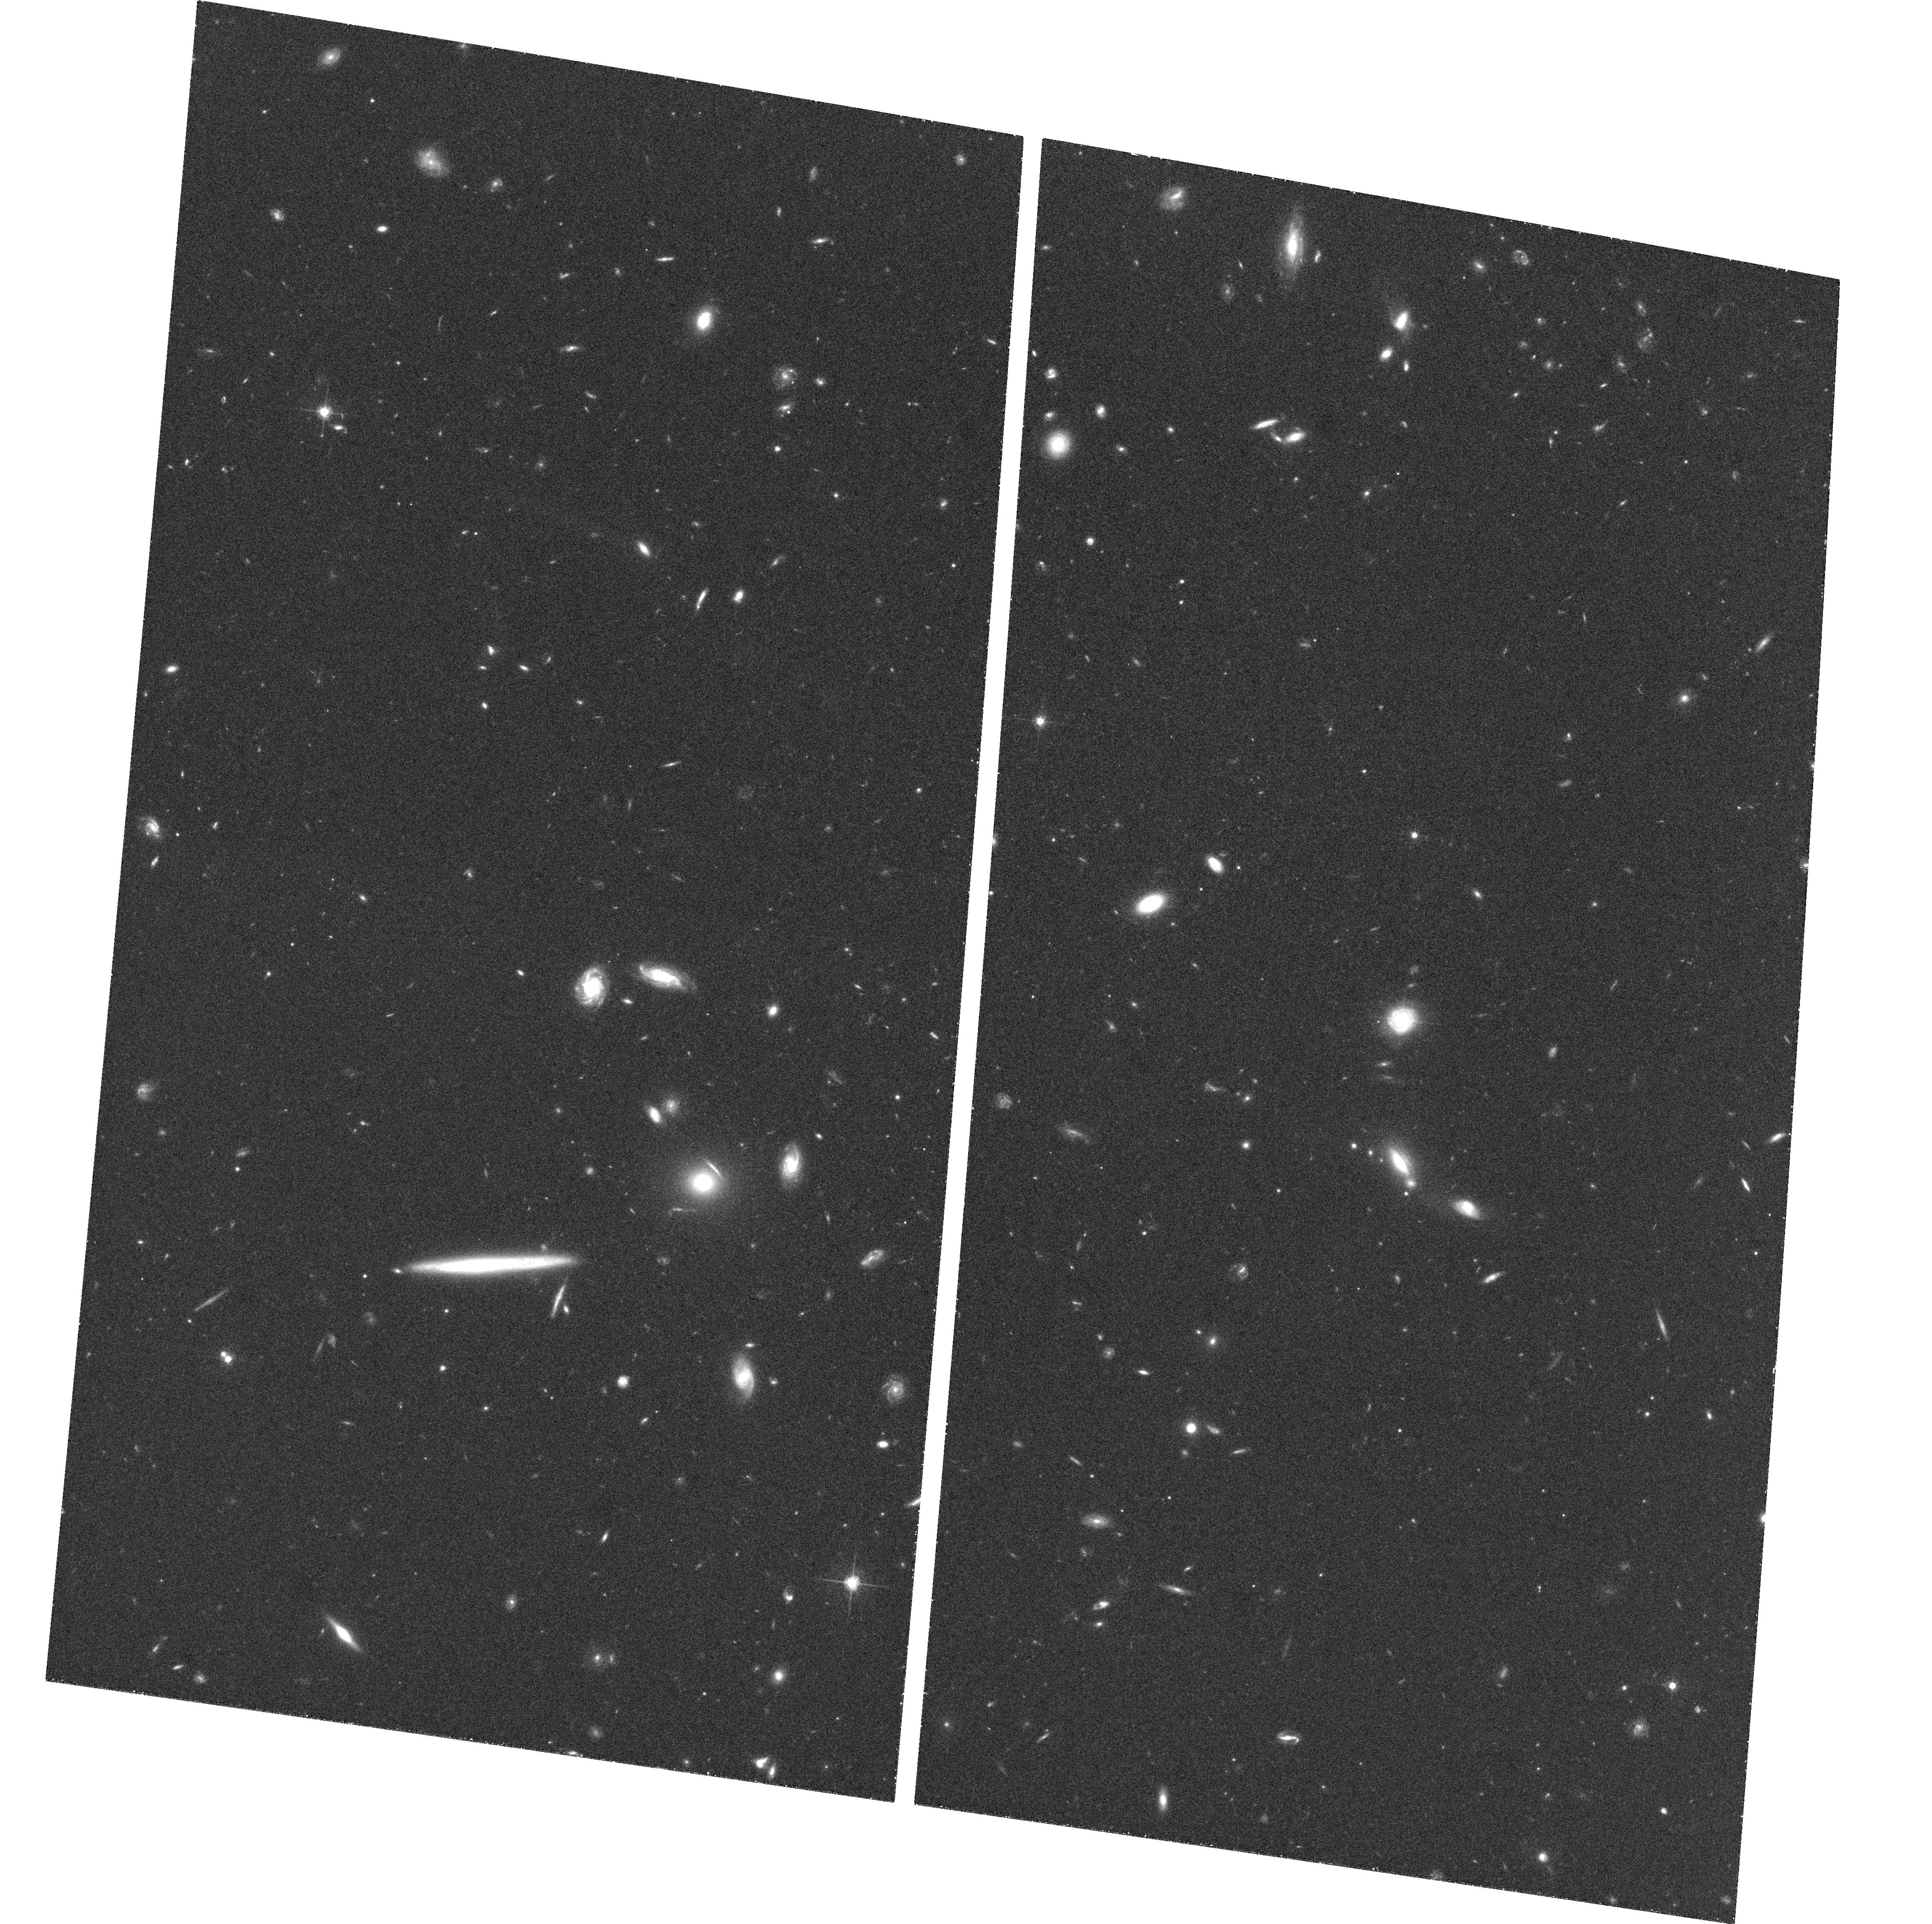
Target: GAL-010112-094501
Instrument: ACS/WFC
Filter: F775W
Exposure: 36 min
Observation ID: hst_10216_10_acs_wfc_f775w_j8zb10

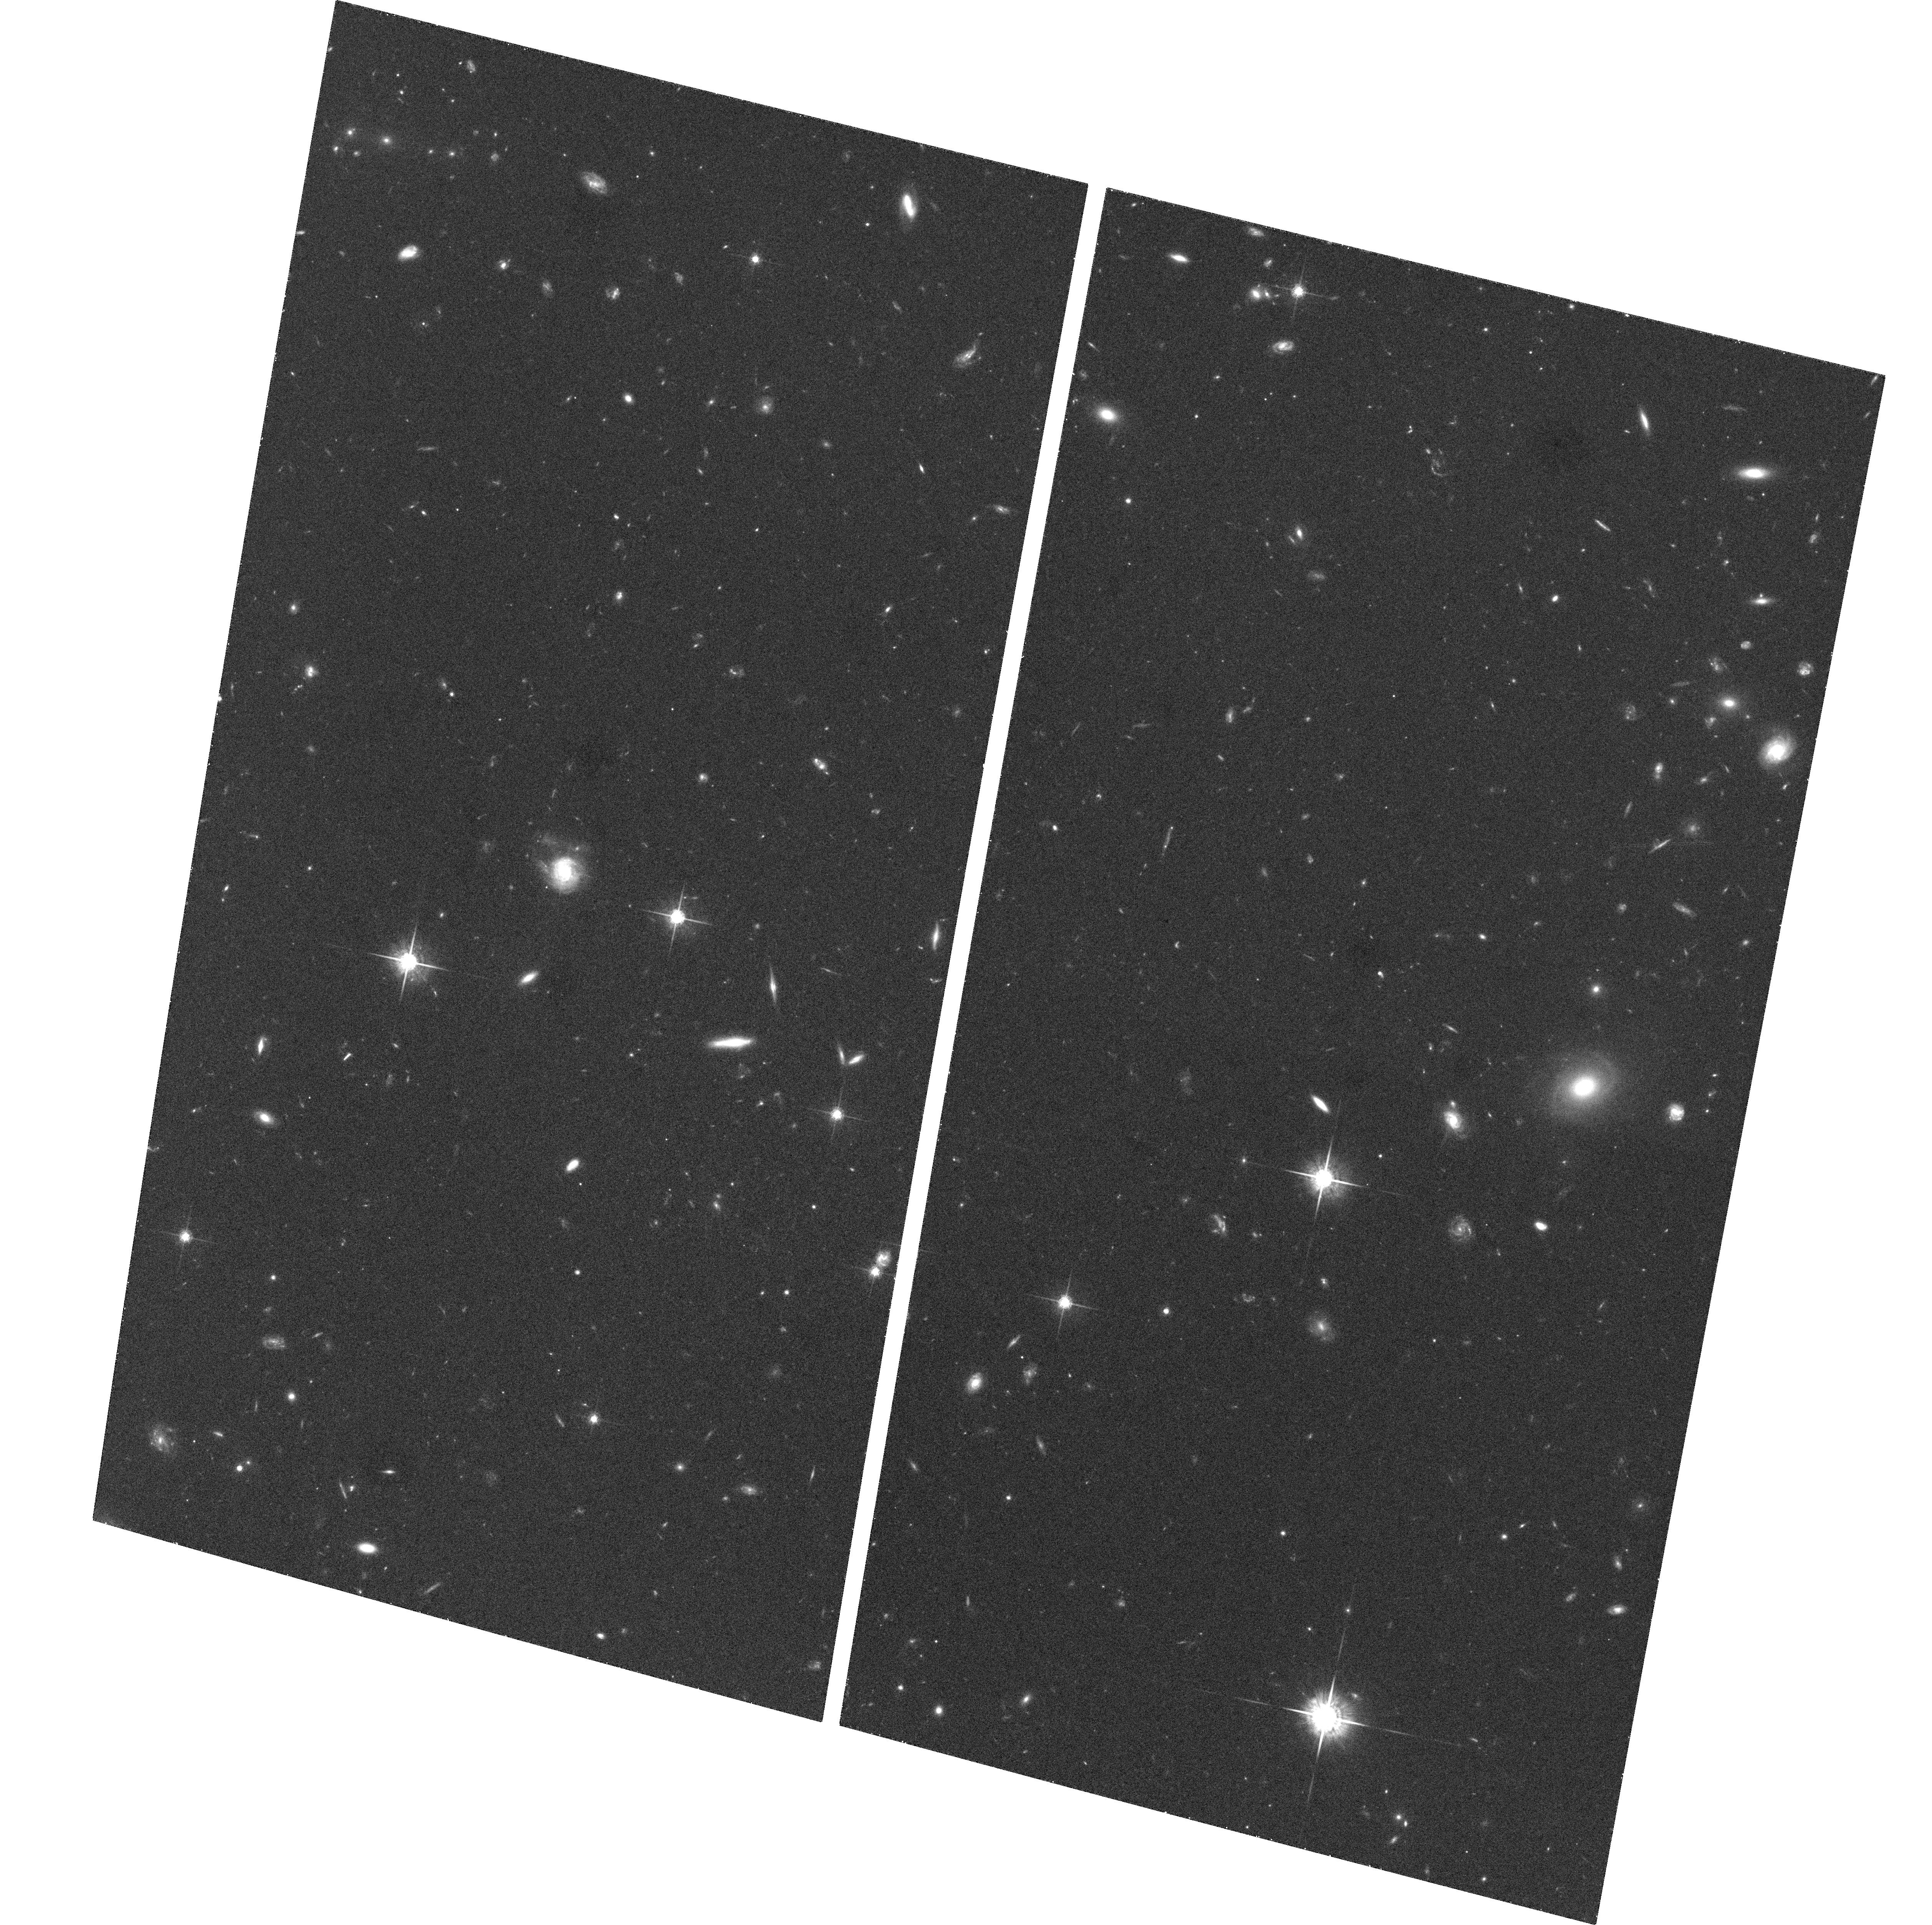
Target: GAL+230946+000049
Instrument: ACS/WFC
Filter: F775W
Exposure: 36 min
Observation ID: hst_10216_07_acs_wfc_f775w_j8zb07

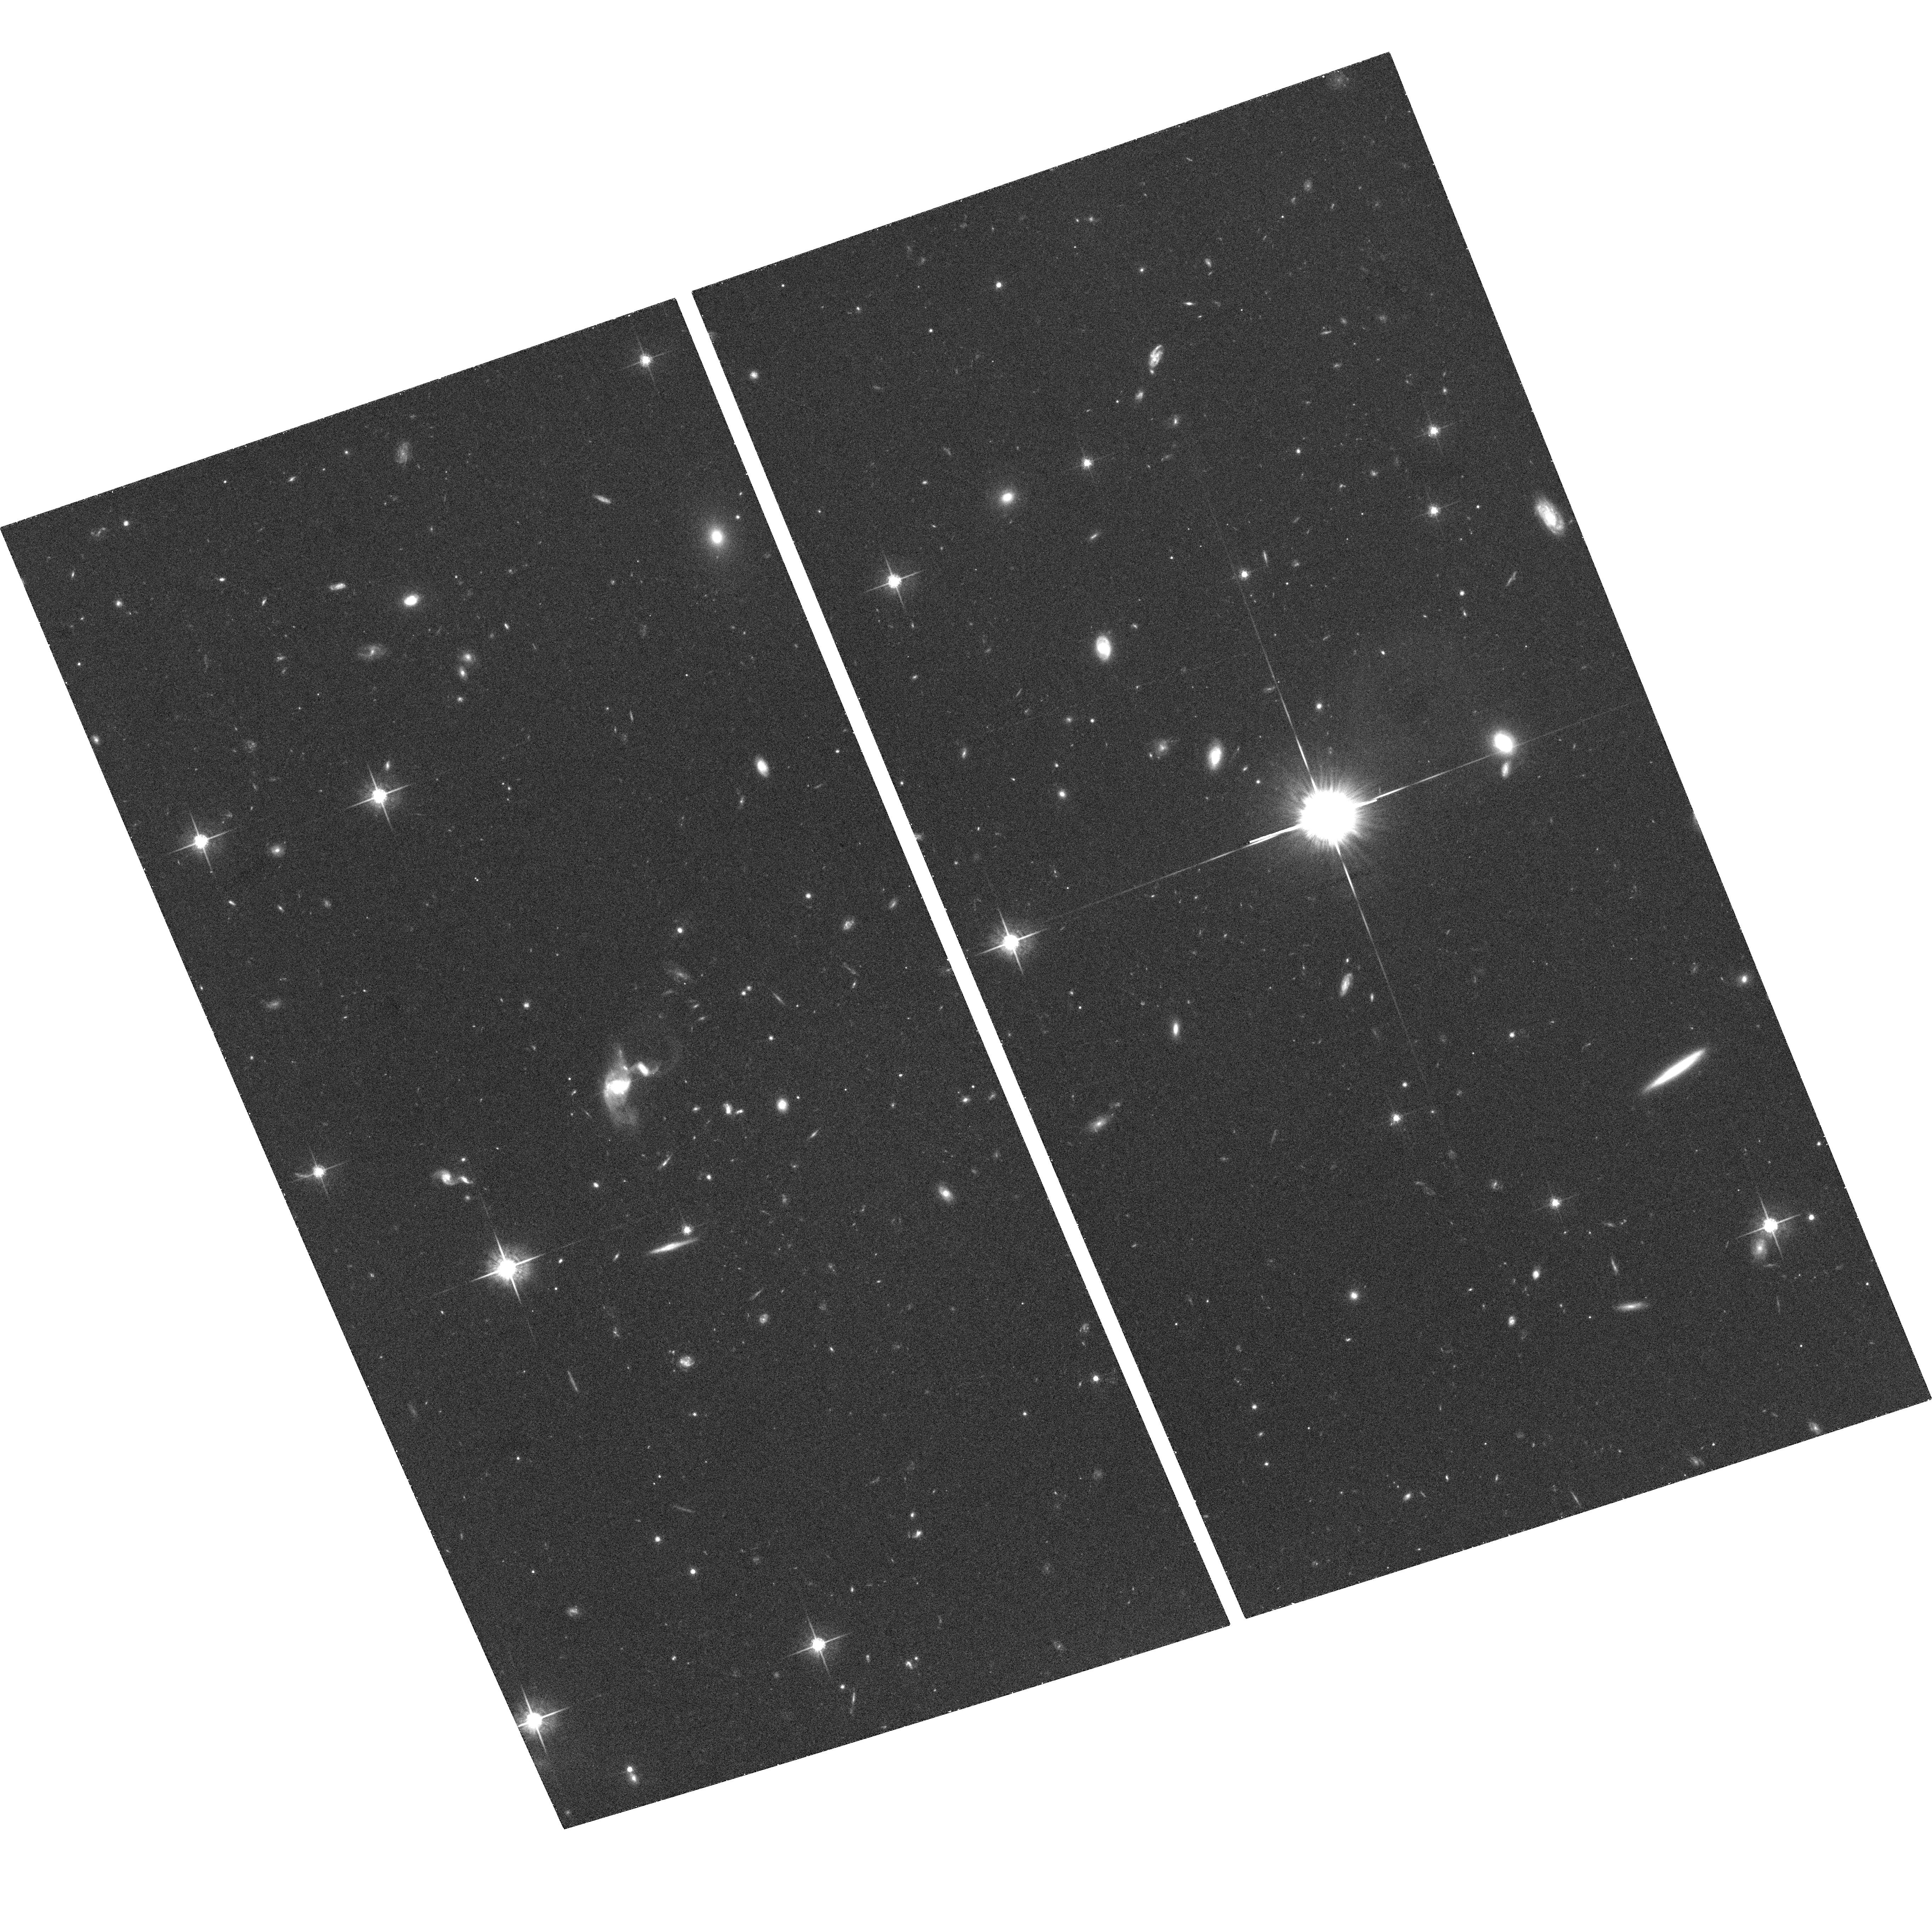
Target: GAL-173203+611752
Instrument: ACS/WFC
Filter: F775W
Exposure: 39 min
Observation ID: hst_10216_03_acs_wfc_f775w_j8zb03

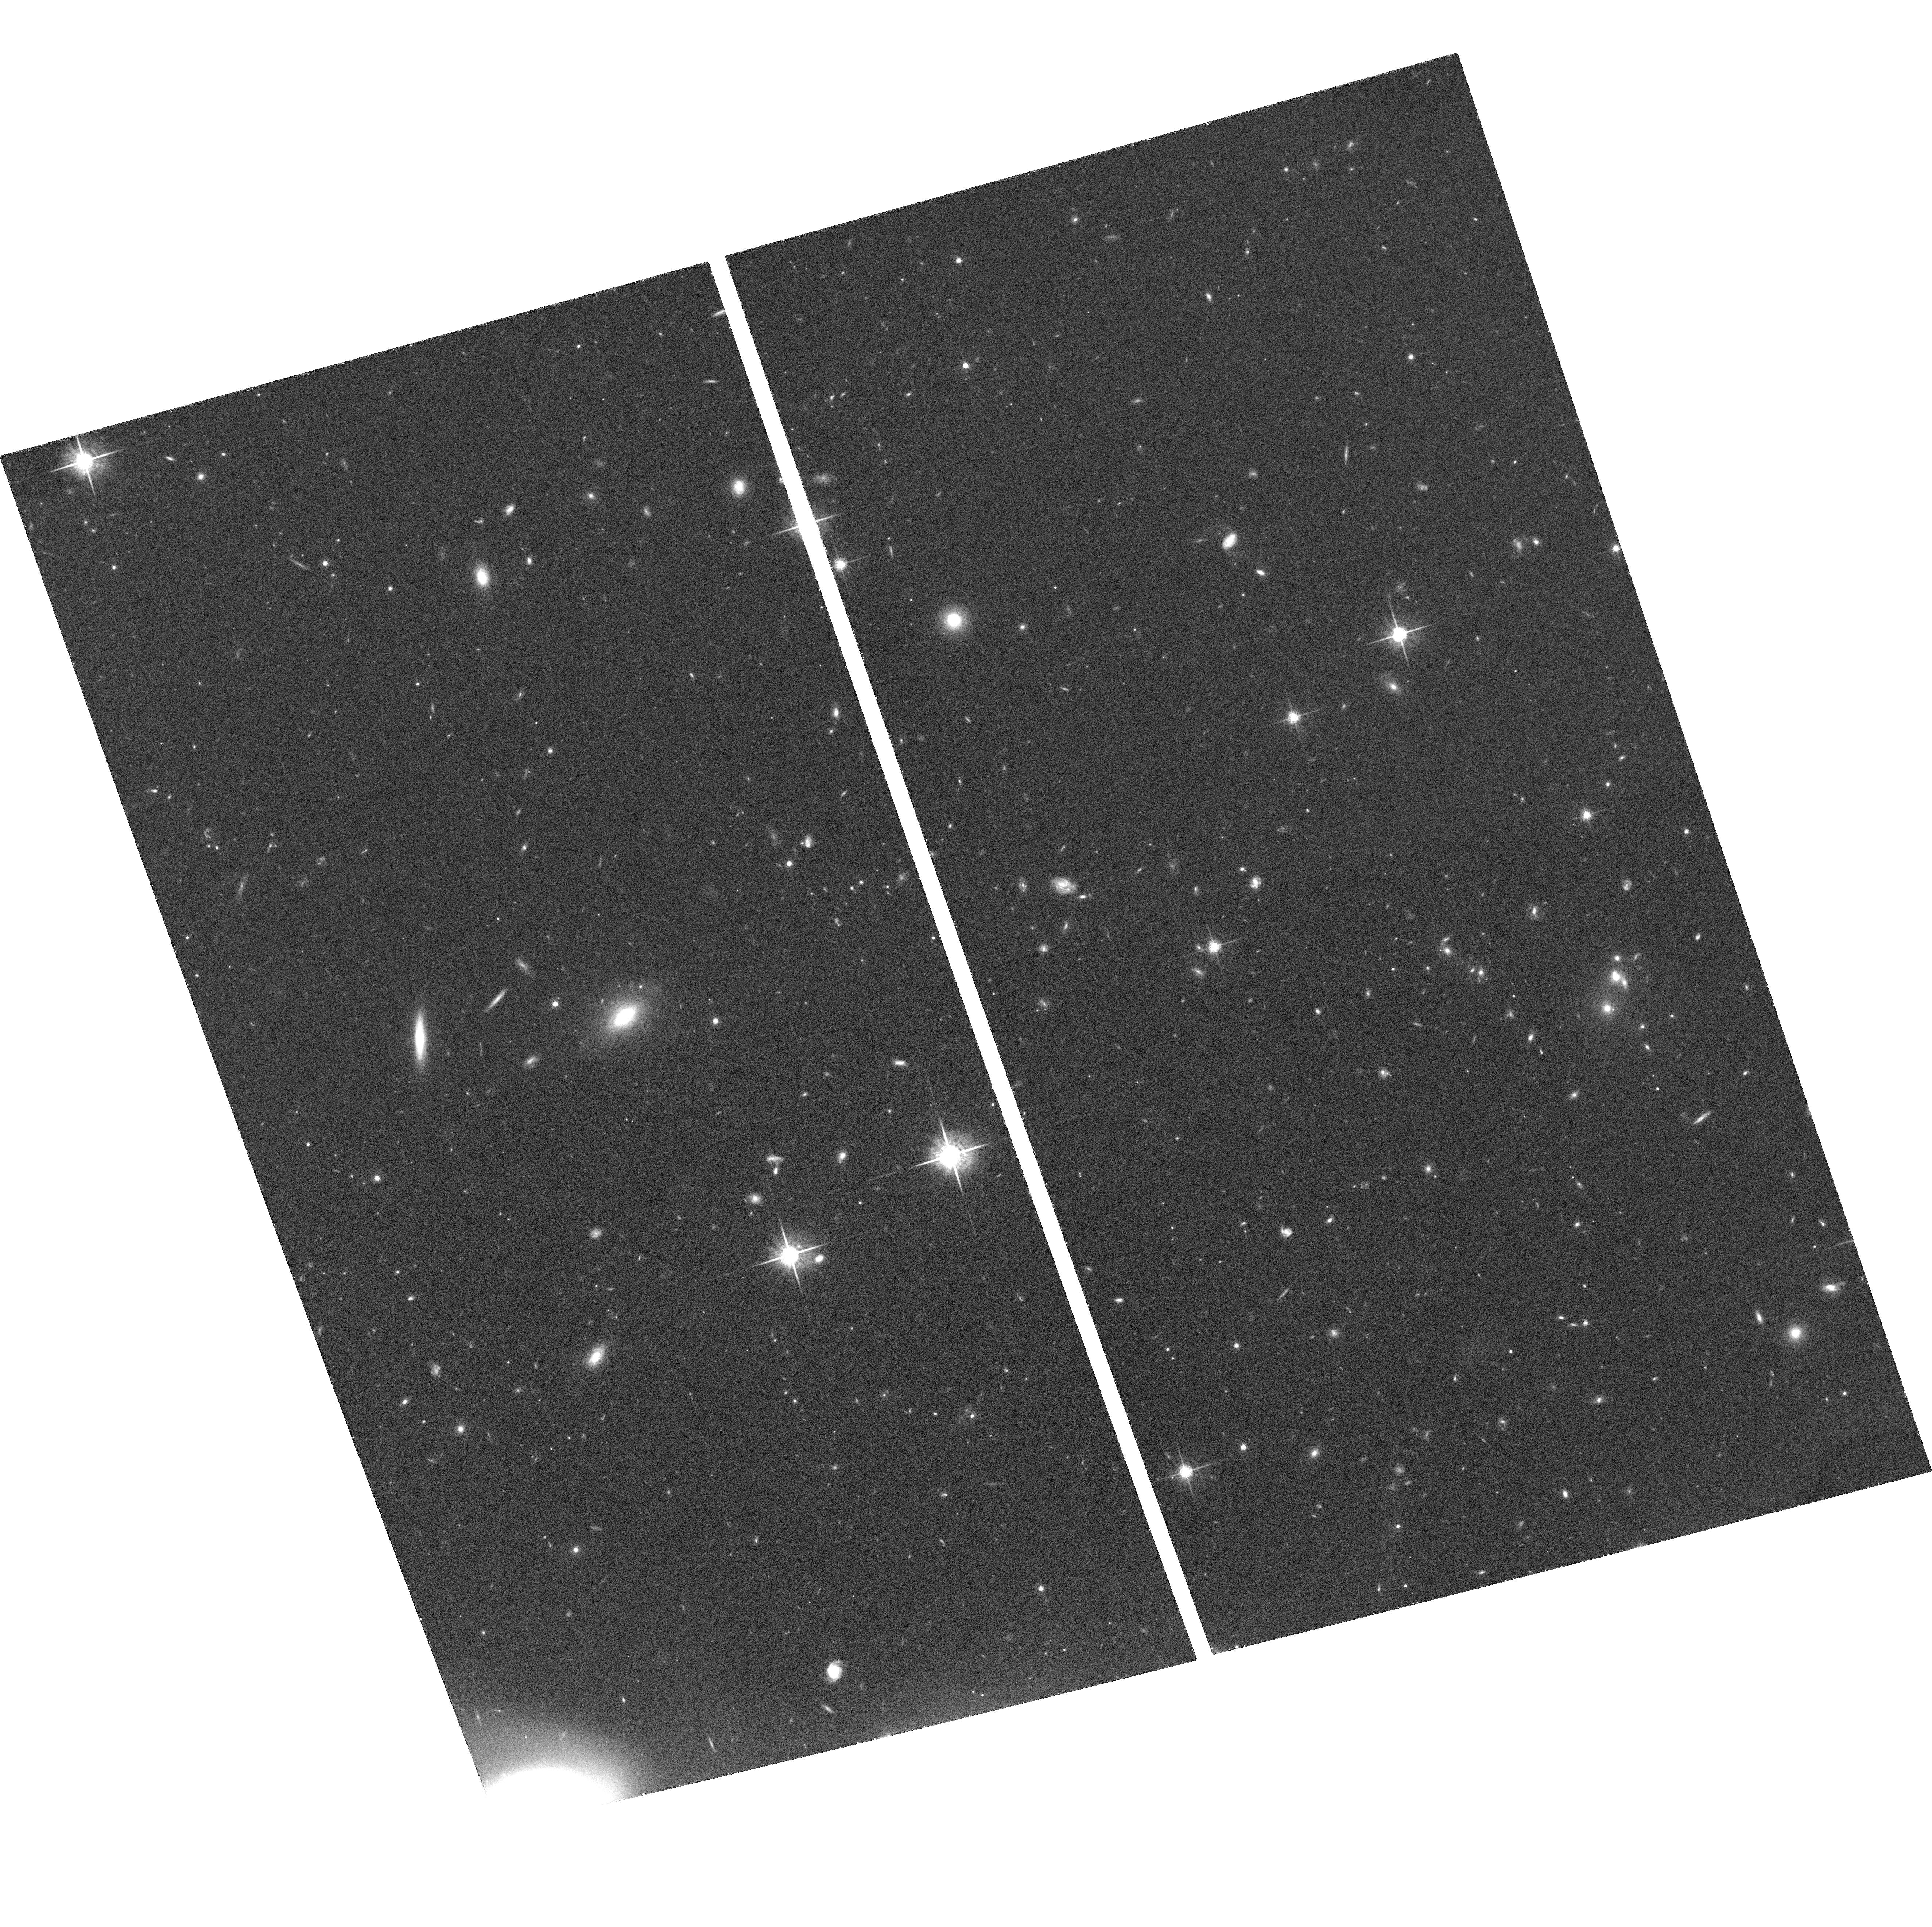
Target: MS1558.3+4138
Instrument: ACS/WFC
Filter: F775W
Exposure: 37 min
Observation ID: hst_10216_20_acs_wfc_f775w_j8zb20

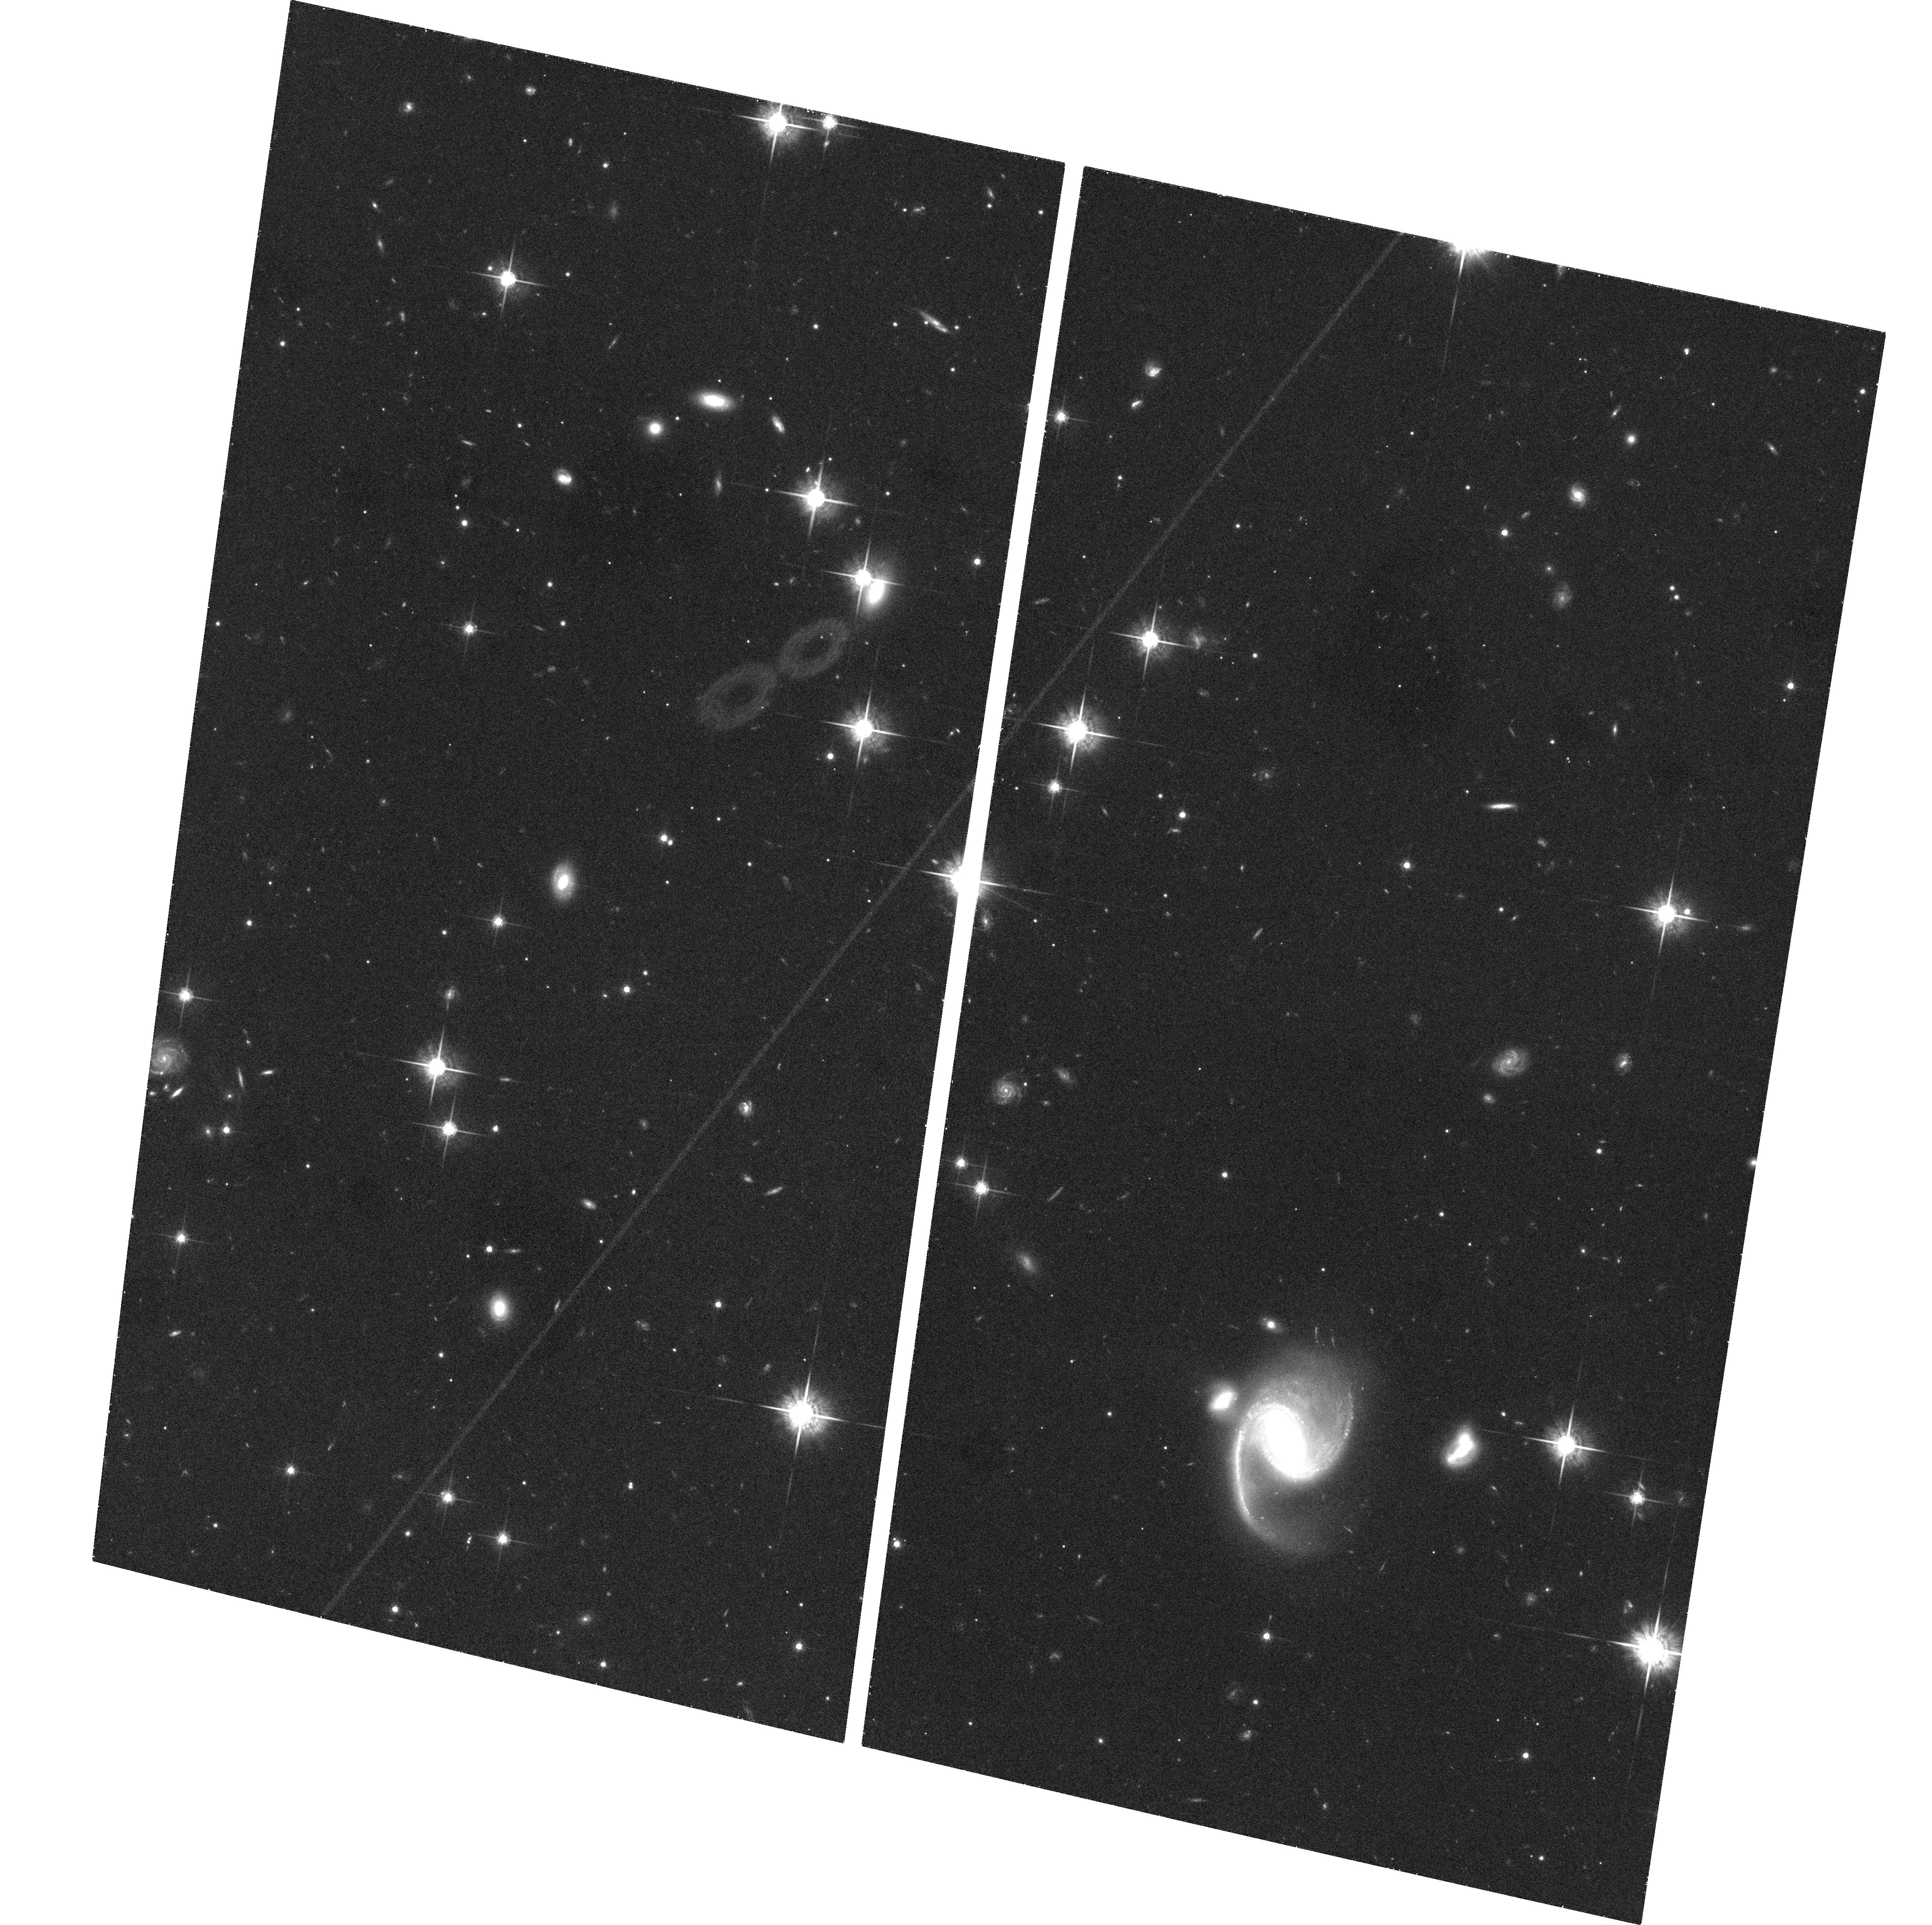
Target: GAL-210211-064645
Instrument: ACS/WFC
Filter: F775W
Exposure: 36 min
Observation ID: hst_10216_04_acs_wfc_f775w_j8zb04

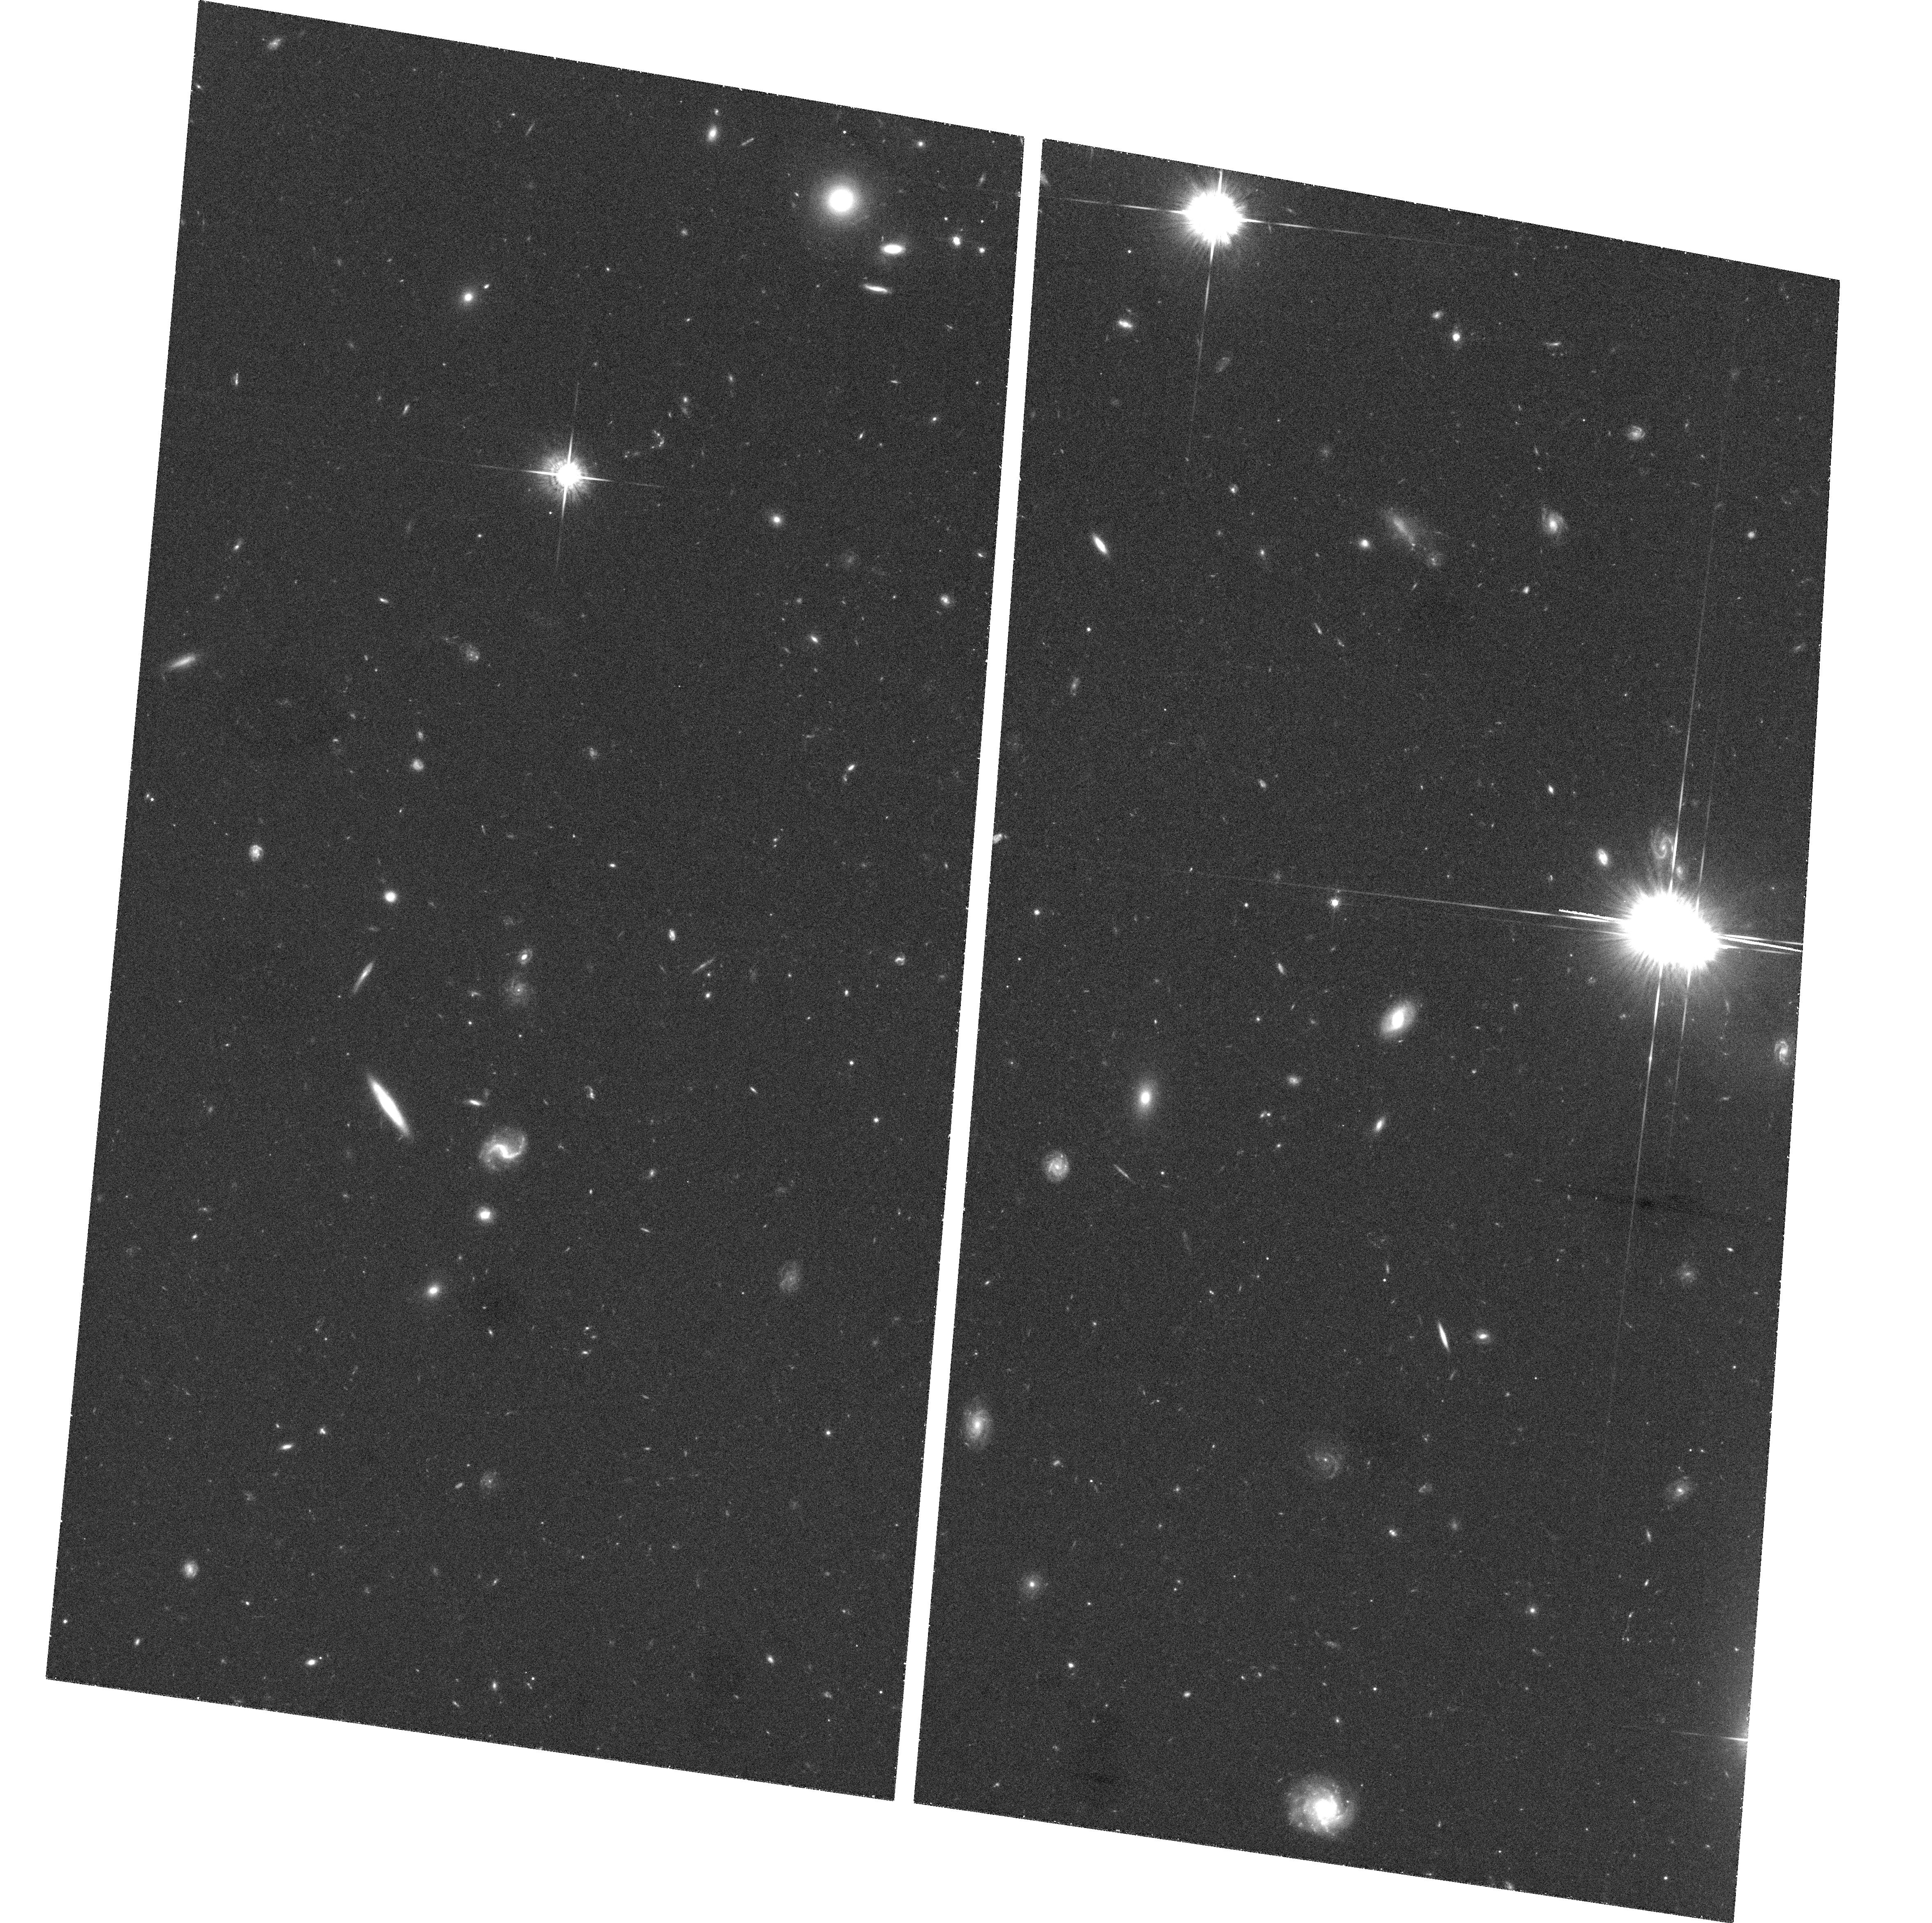
Target: GAL-235953-093655
Instrument: ACS/WFC
Filter: F775W
Exposure: 36 min
Observation ID: hst_10216_08_acs_wfc_f775w_j8zb08

Co-evolution of spheroids and black holes (PI: Treu, Tommaso L.)

The masses of the giant black holes in galaxies are correlated with the luminosities, masses, and velocity dispersions of their host spheroids. This empirical connection of phenomena on widely different scales (from sub-parsec to kiloparsec) suggests that the evolution of a galaxy and its central black hole are closely linked. We propose to test various unified formation models, by measuring the cosmic evolution of the black hole/spheroid relations, back to z=0.37 (a lookback time of 4 Gyrs). We will obtain 1-orbit ACS images of a sample of 20 Seyfert 1 galaxies, for which we already have extensive new ground-based measures of the black hole masses and the stellar velocity dispersions. HST resolution is required for accurate measurement of the nonstellar AGN continuum, and the luminosity and effective radius of the bulge of each host galaxy. This will complete the set of observables needed to map the co-evolution of spheroids and black-holes. The proposed sample is the minimum required to make the first measure of the black hole mass/bulge correlation and of the fundamental plane for active galaxies outside the local Universe.